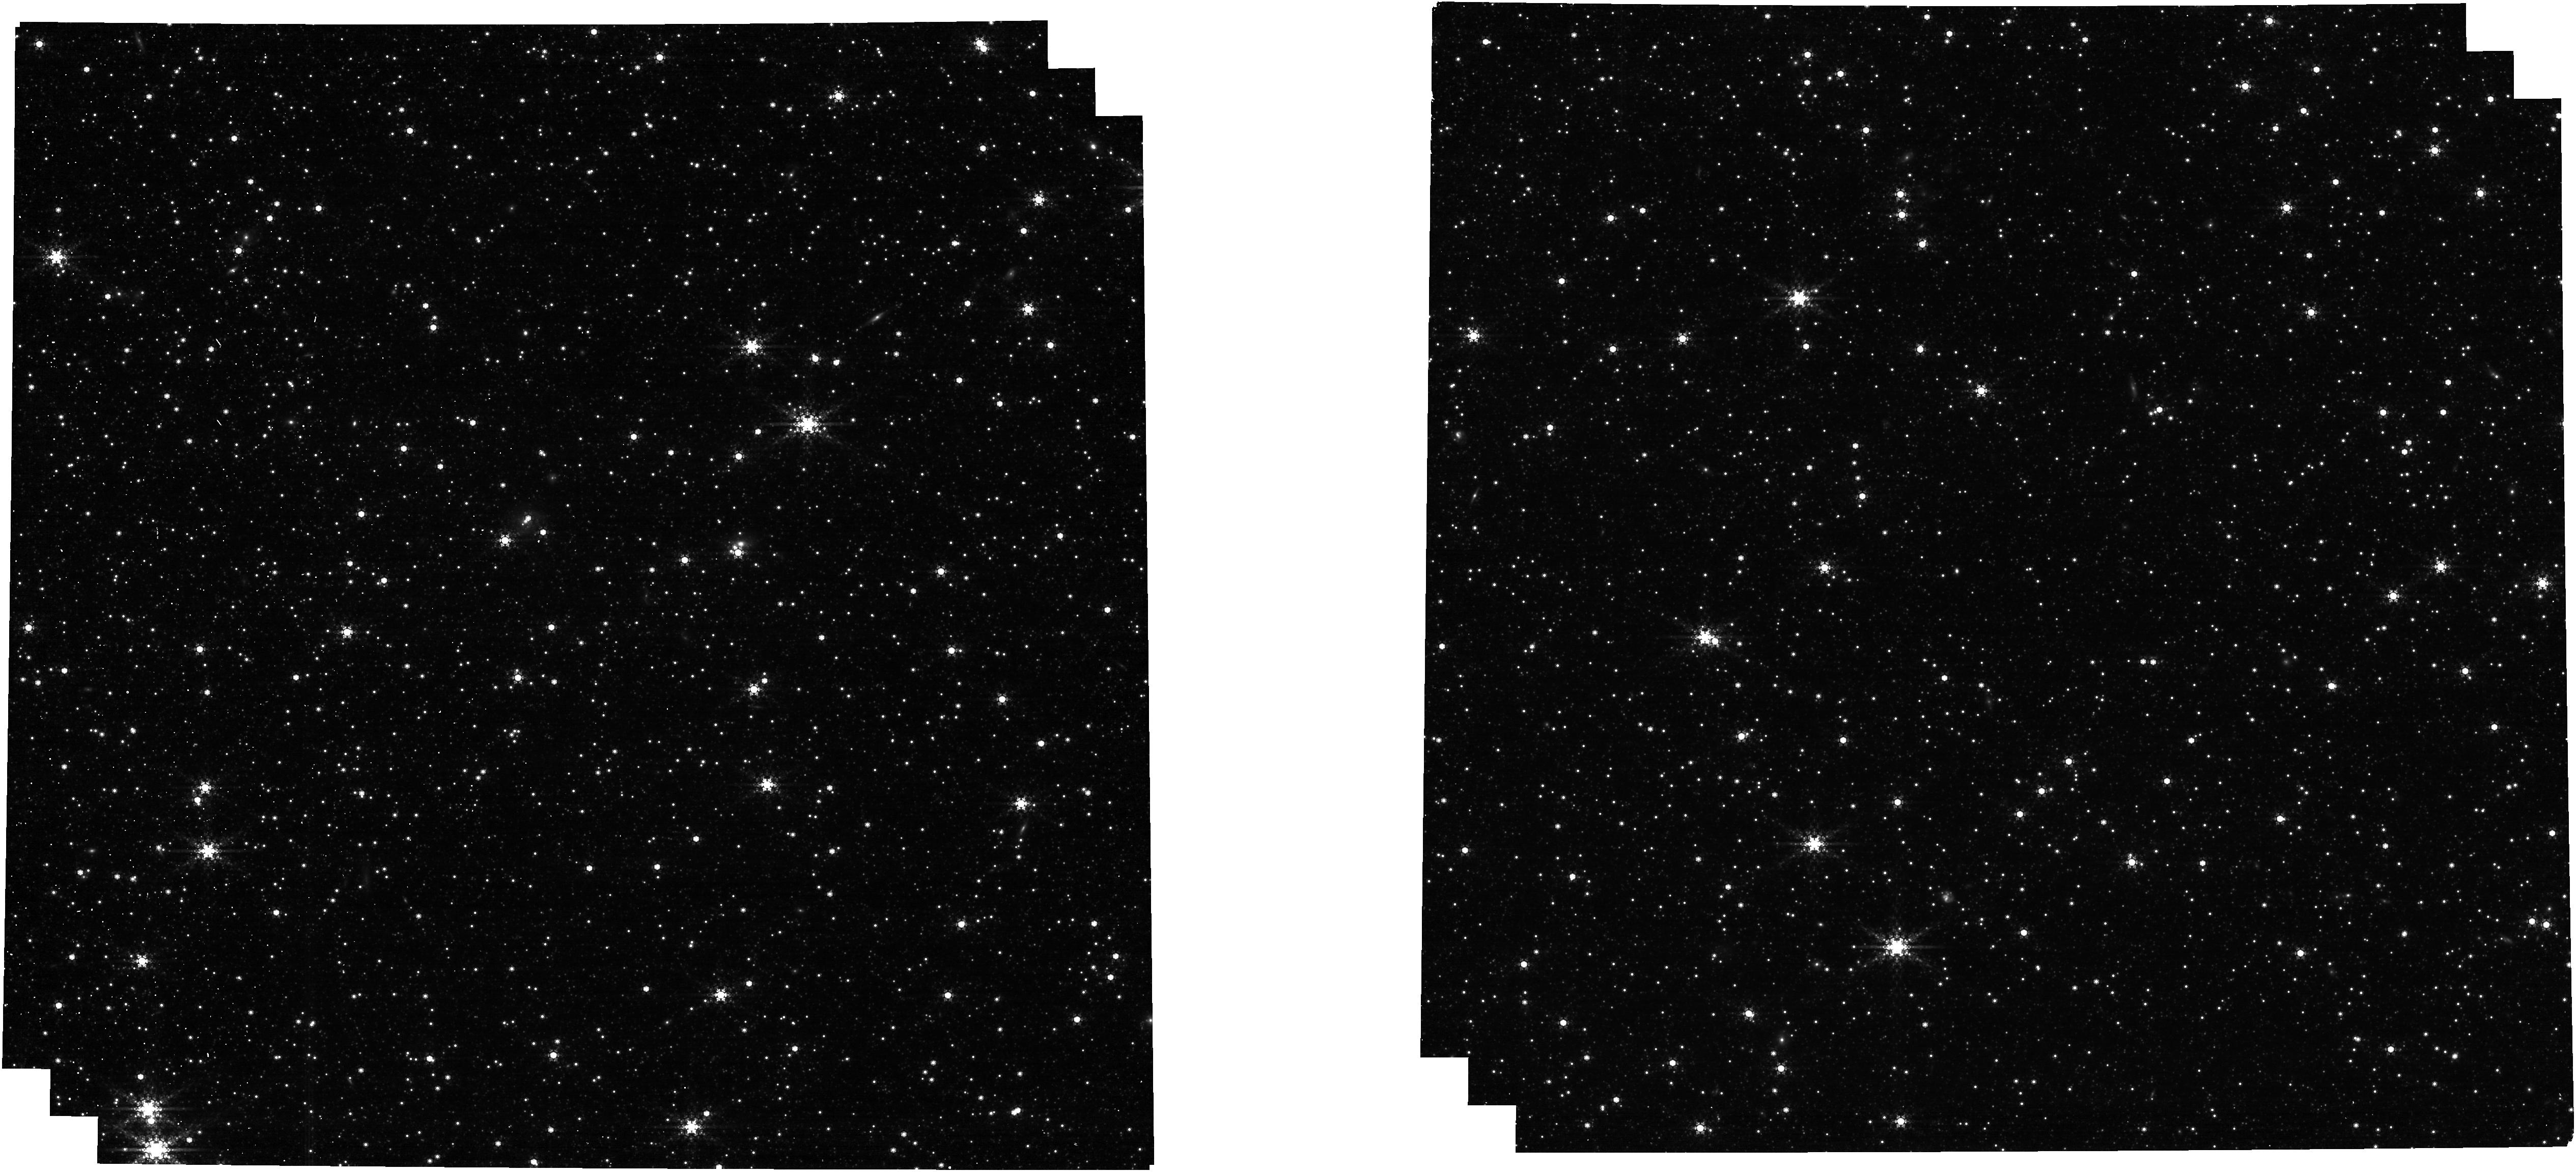
Target: LMC-ASTROMETRIC-FIELD. Instrument: NIRCAM. Filter: F480M. Exposure: 13 min. Observation ID: jw01473-o013_t002_nircam_clear-f480m

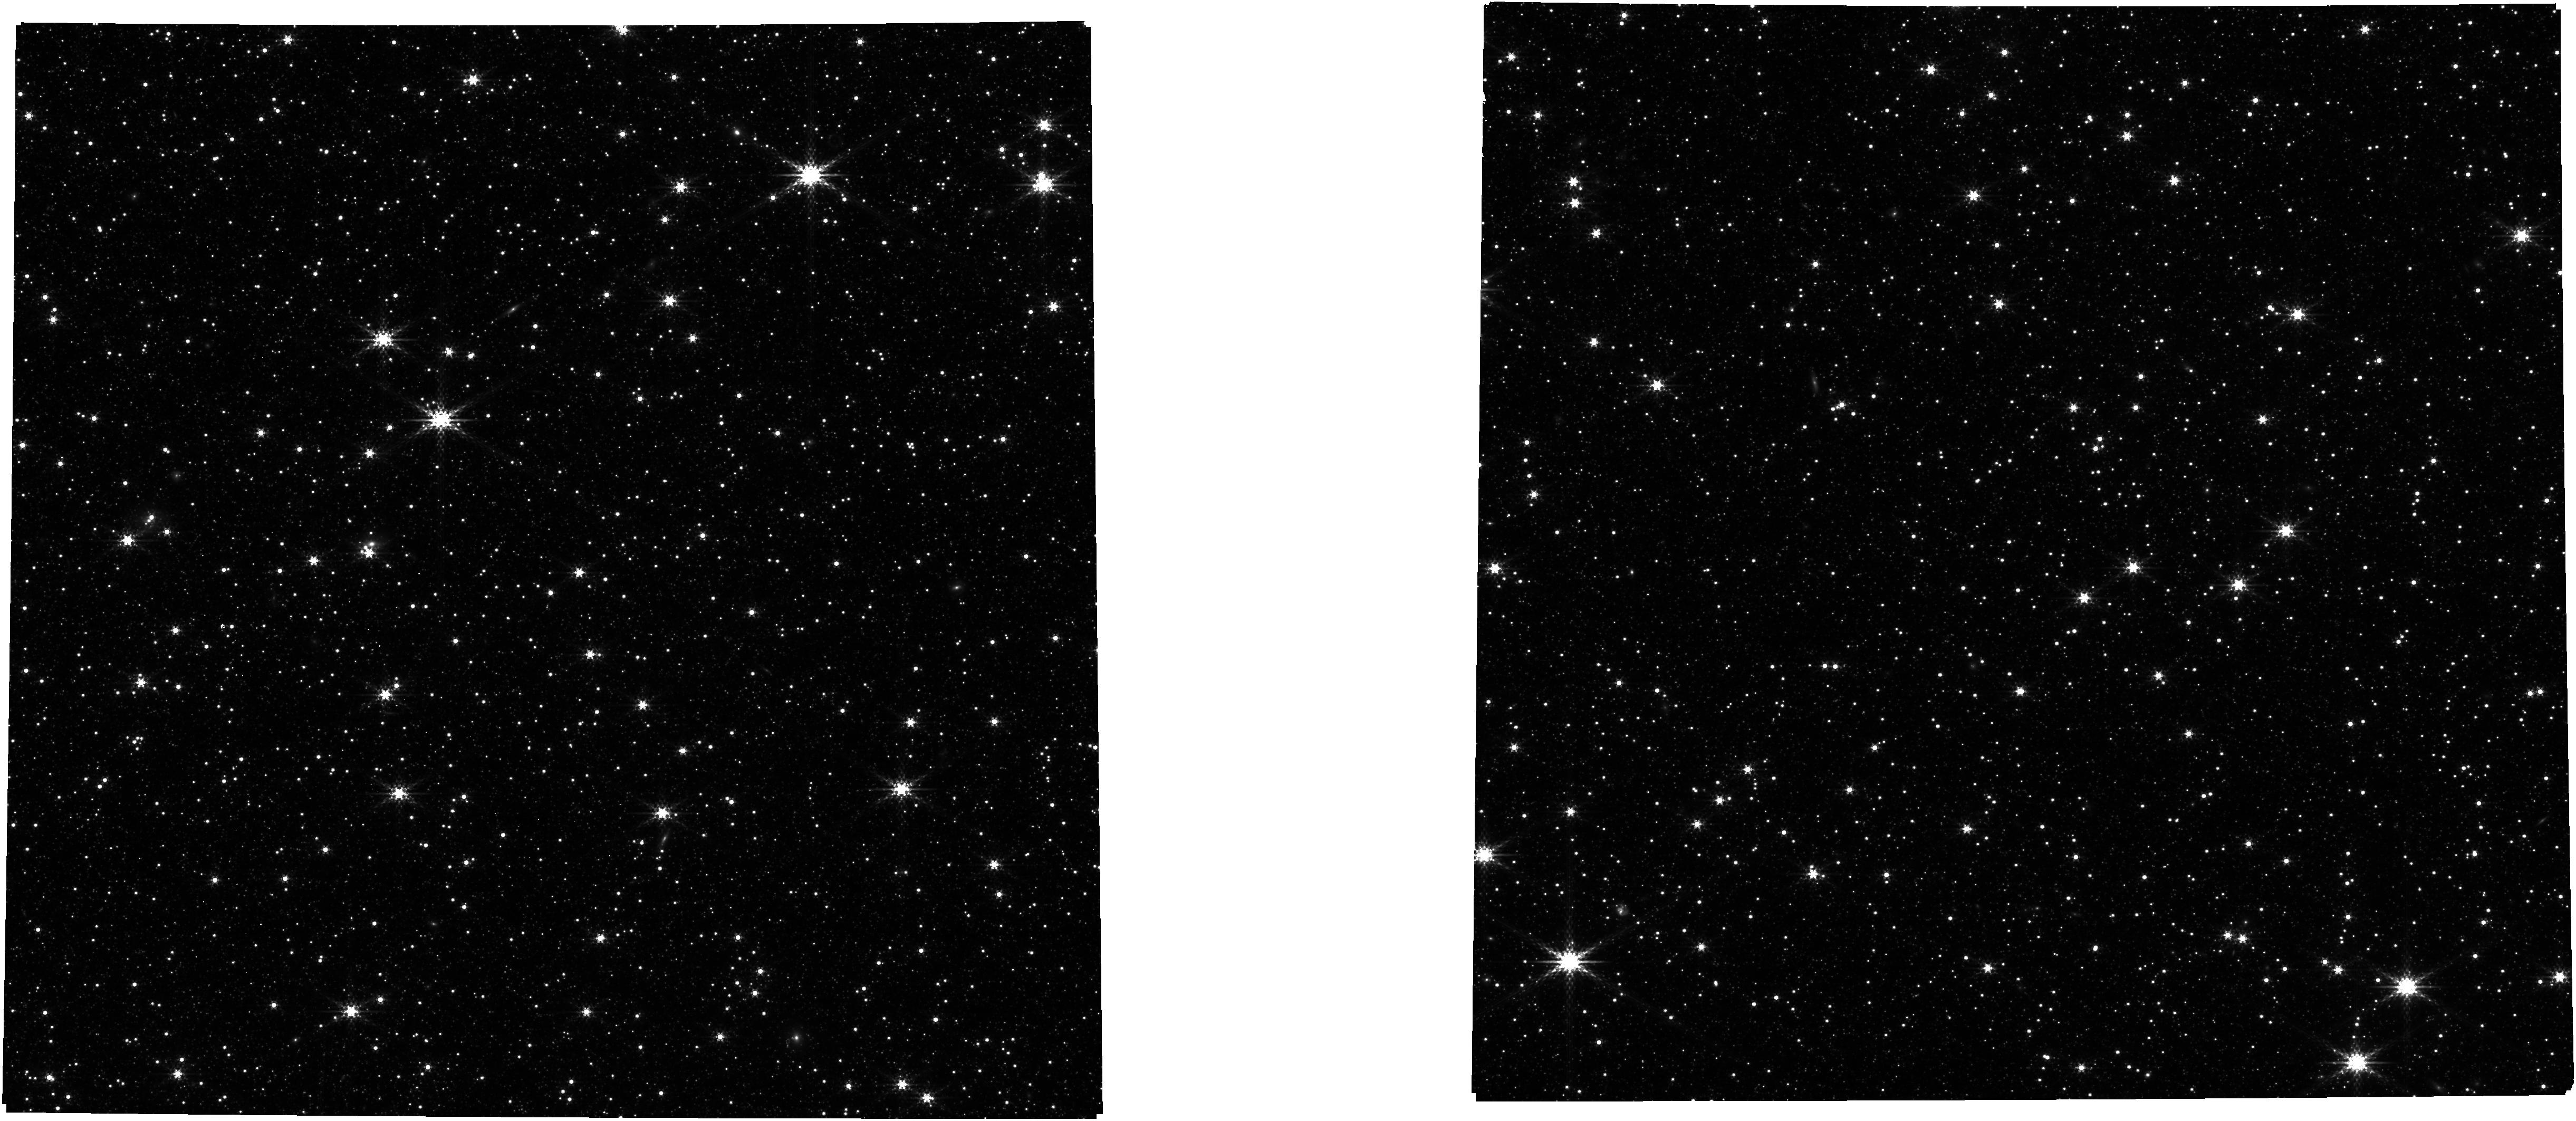
Target: LMC-ASTROMETRIC-FIELD. Instrument: NIRCAM. Filter: F335M. Exposure: 9 min. Observation ID: jw01473-o015_t002_nircam_clear-f335m

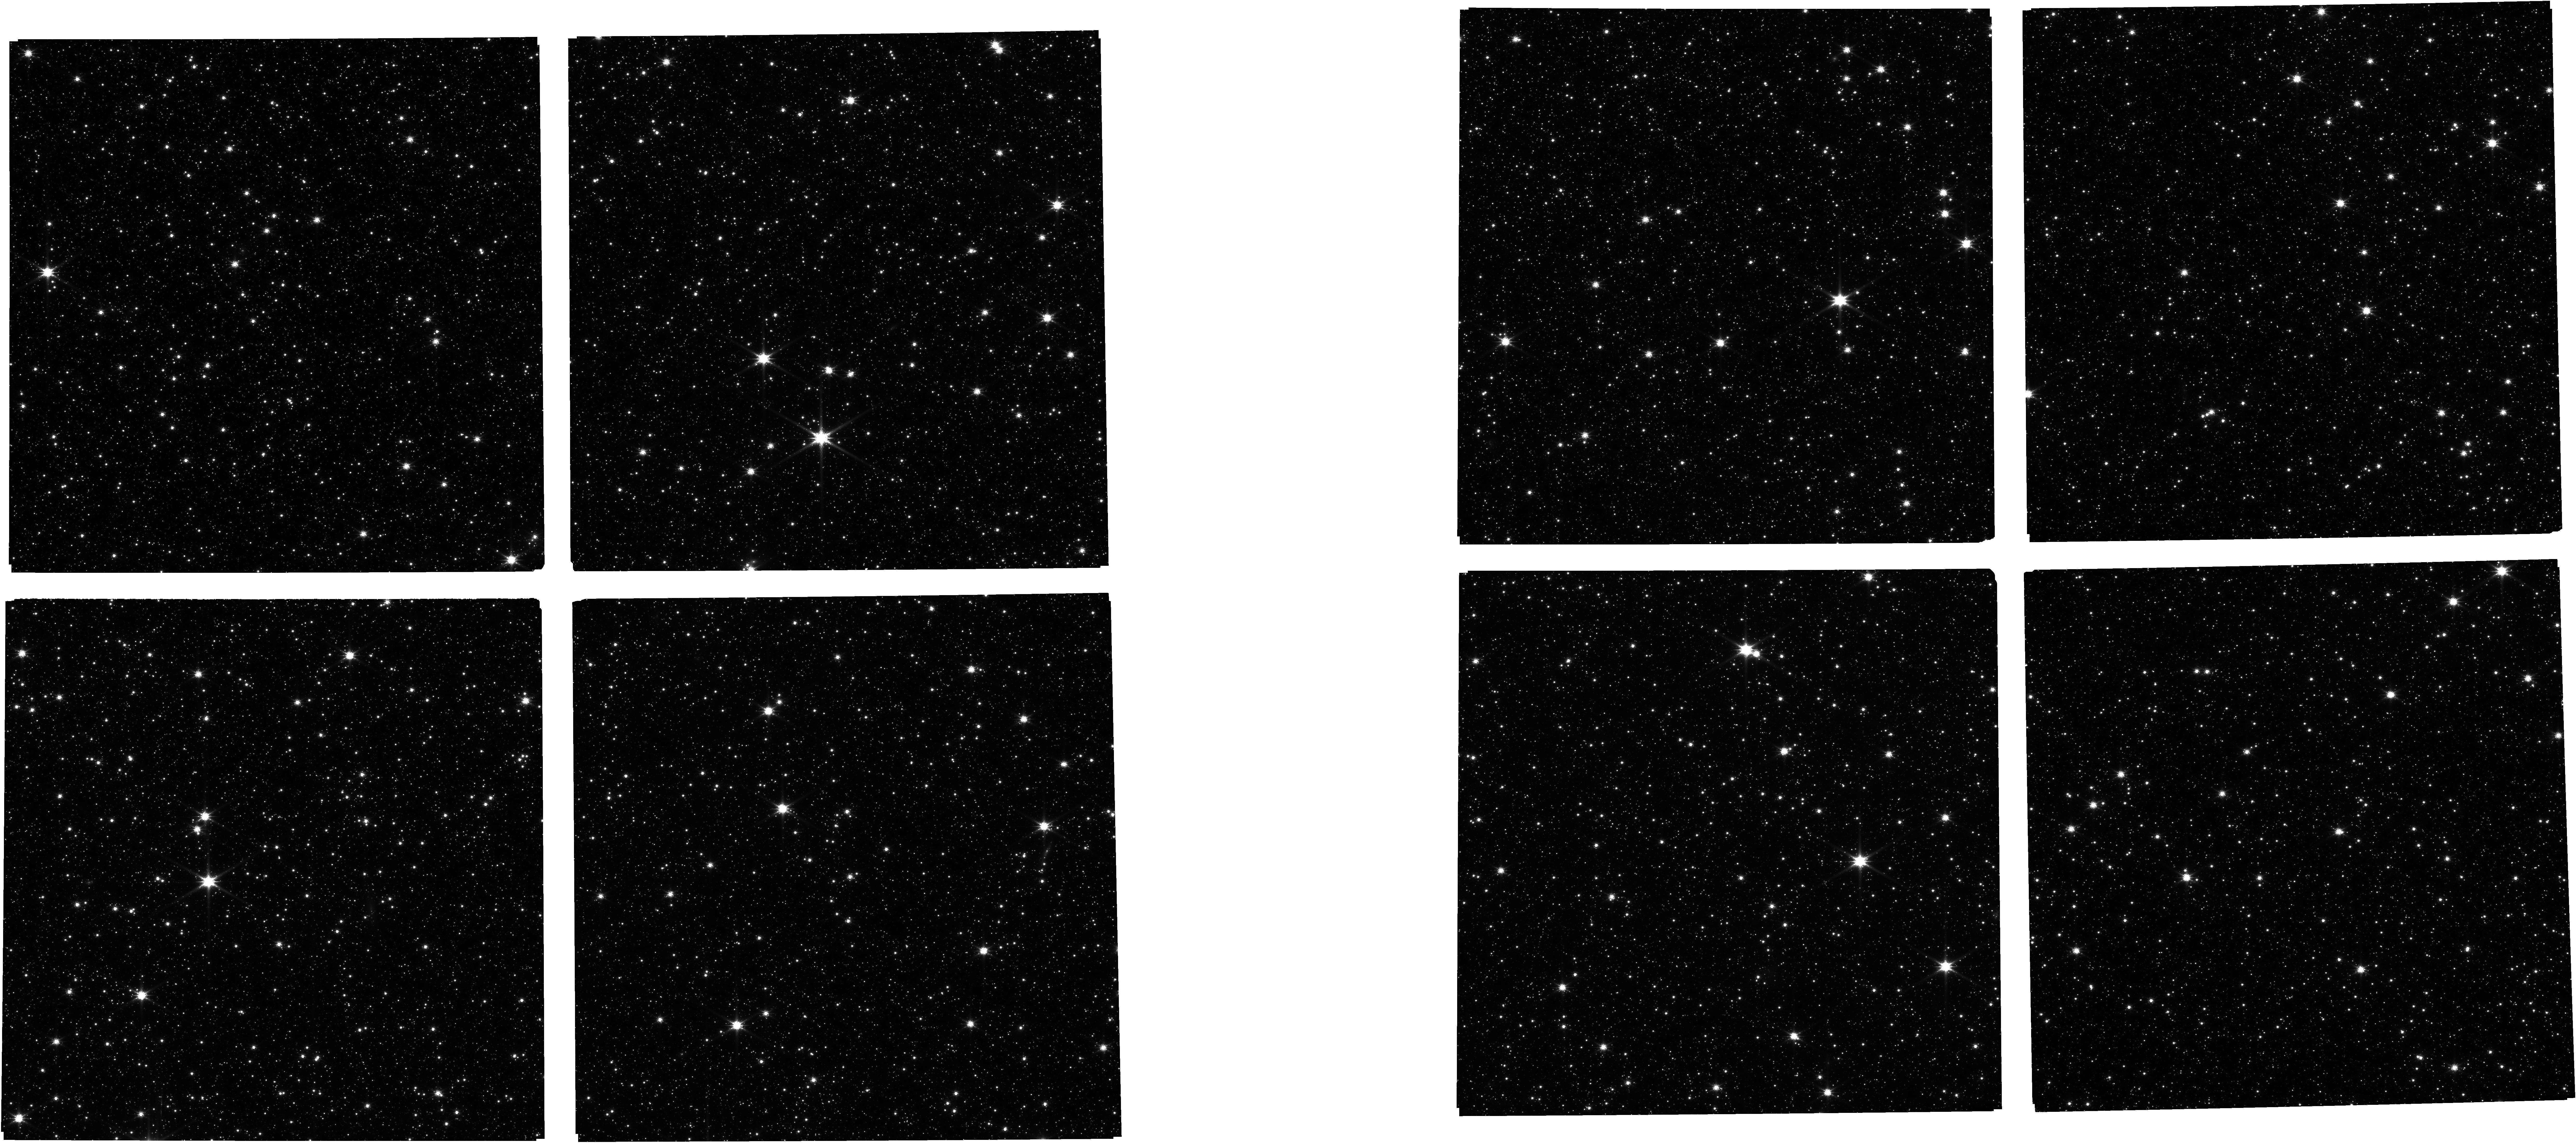
Target: LMC-ASTROMETRIC-FIELD. Instrument: NIRCAM. Filter: F115W. Exposure: 12 min. Observation ID: jw01473-o014_t002_nircam_clear-f115w

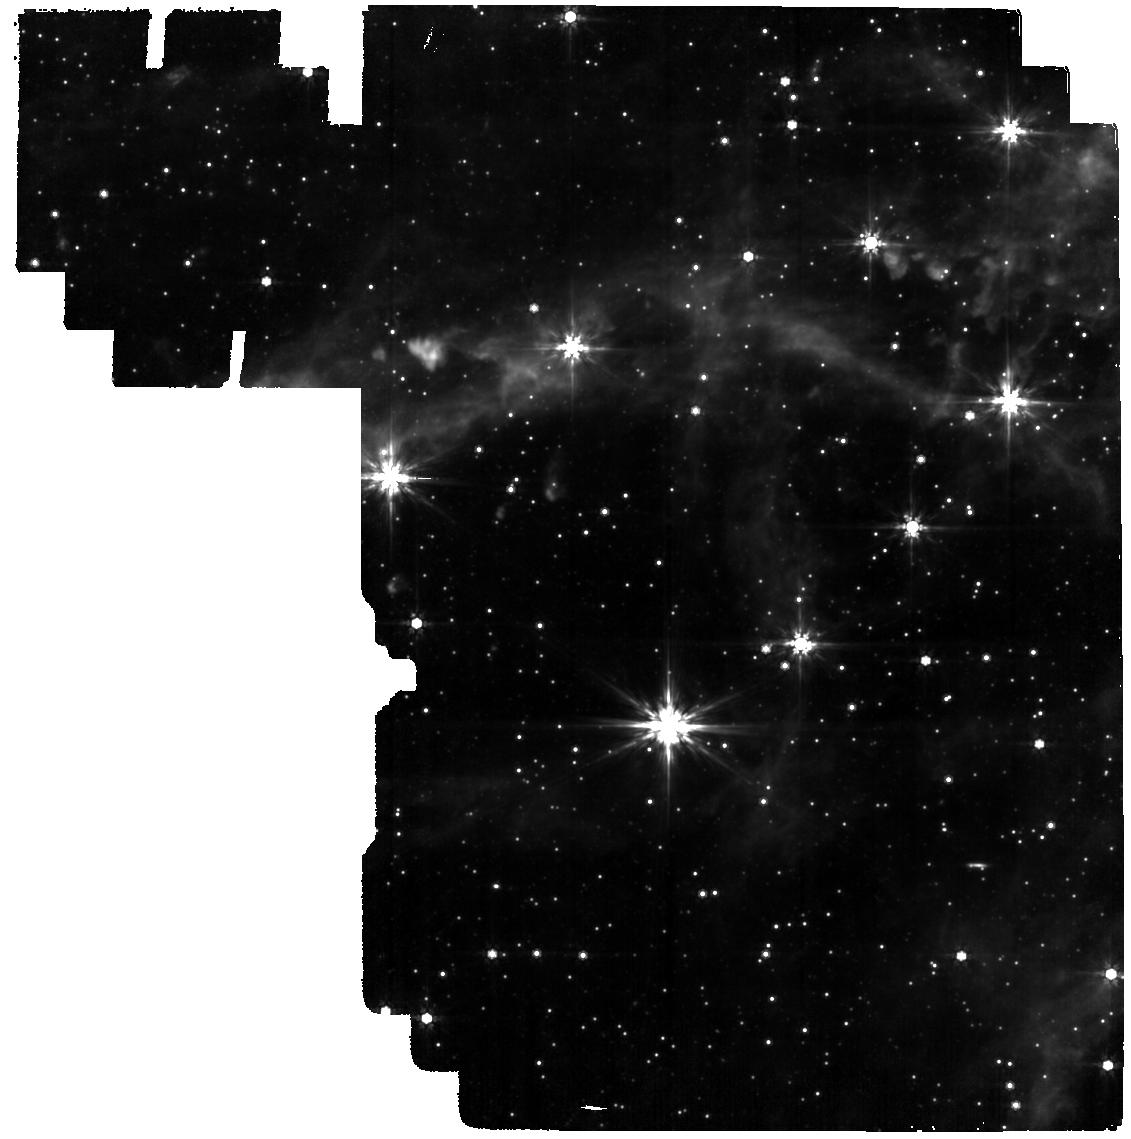
Target: LMC-ASTROMETRIC-FIELD. Instrument: MIRI. Filter: F770W. Exposure: 12 min. Observation ID: jw01473-o013_t002_miri_f770w

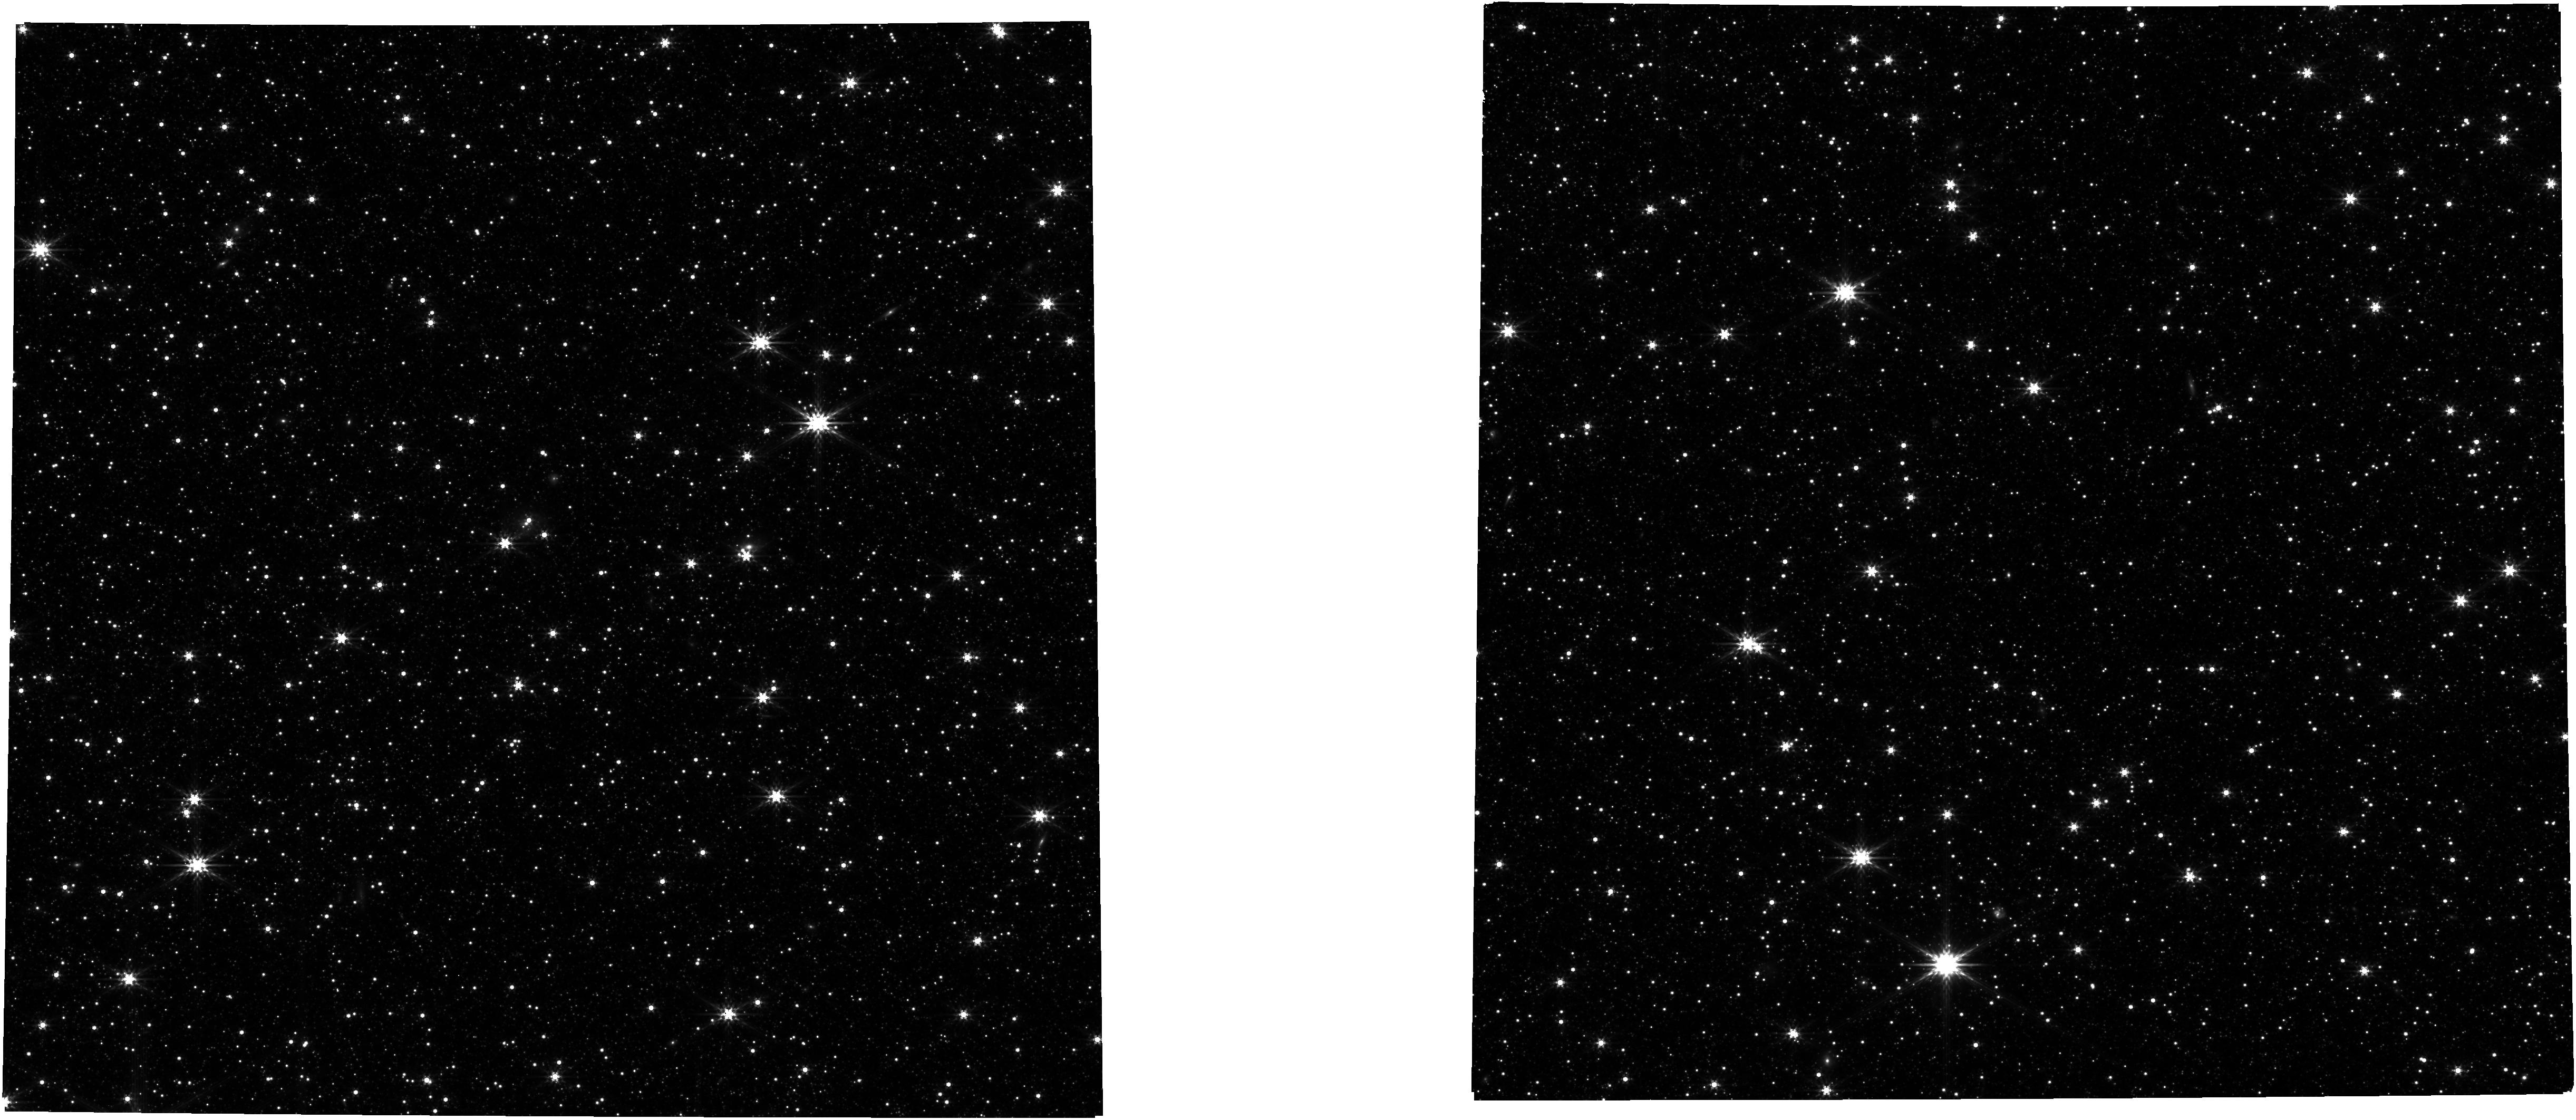
Target: LMC-ASTROMETRIC-FIELD. Instrument: NIRCAM. Filter: F356W. Exposure: 12 min. Observation ID: jw01473-o014_t002_nircam_clear-f356w

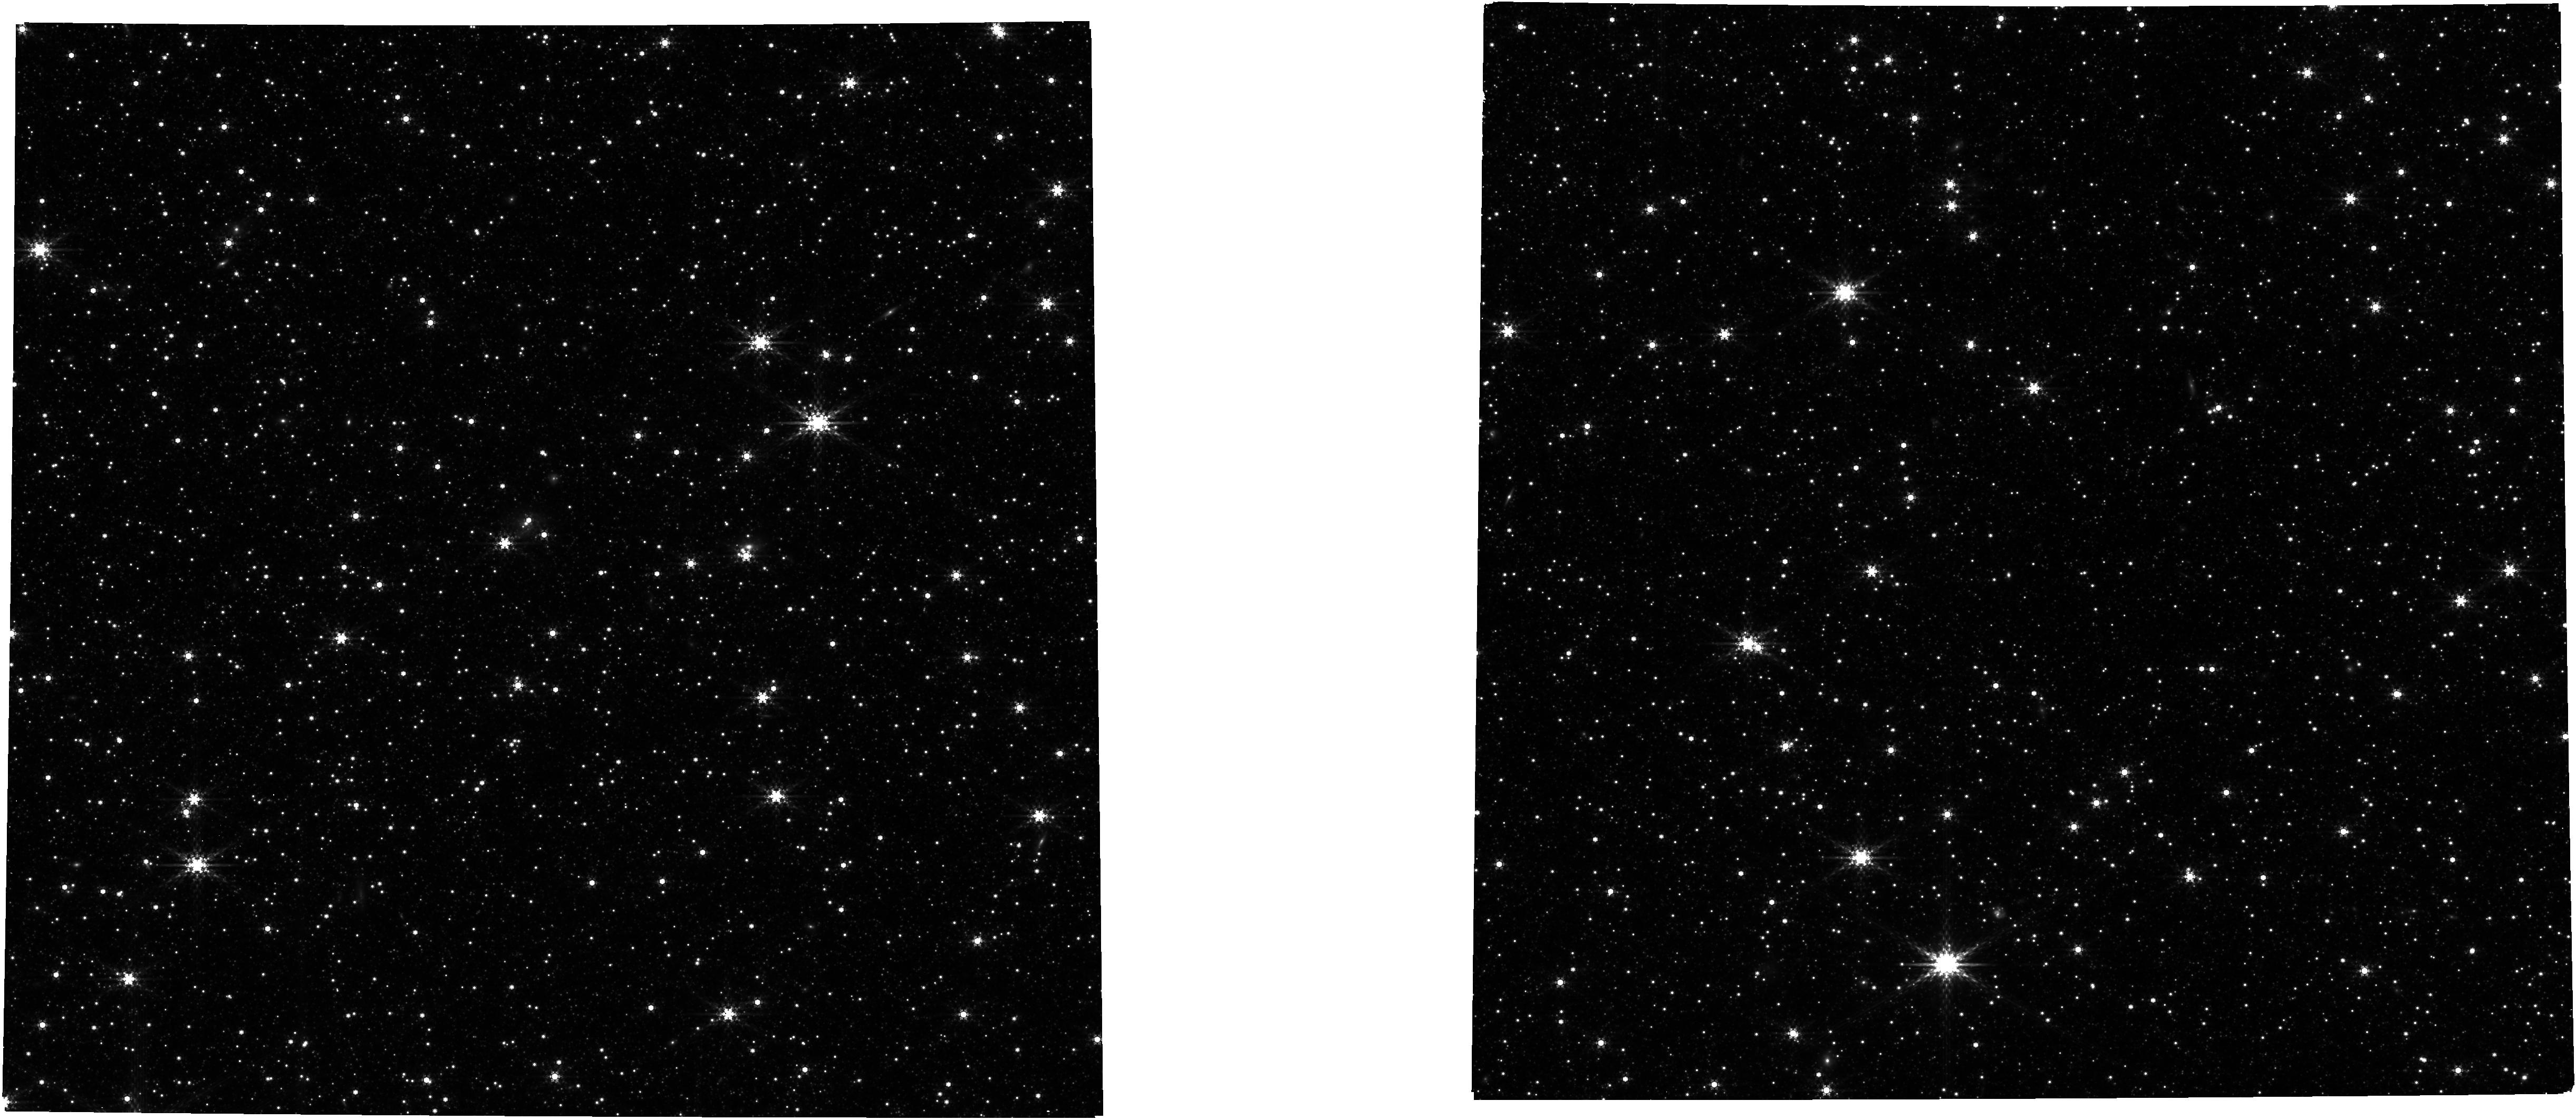
Target: LMC-ASTROMETRIC-FIELD. Instrument: NIRCAM. Filter: F410M. Exposure: 12 min. Observation ID: jw01473-o014_t002_nircam_clear-f410m

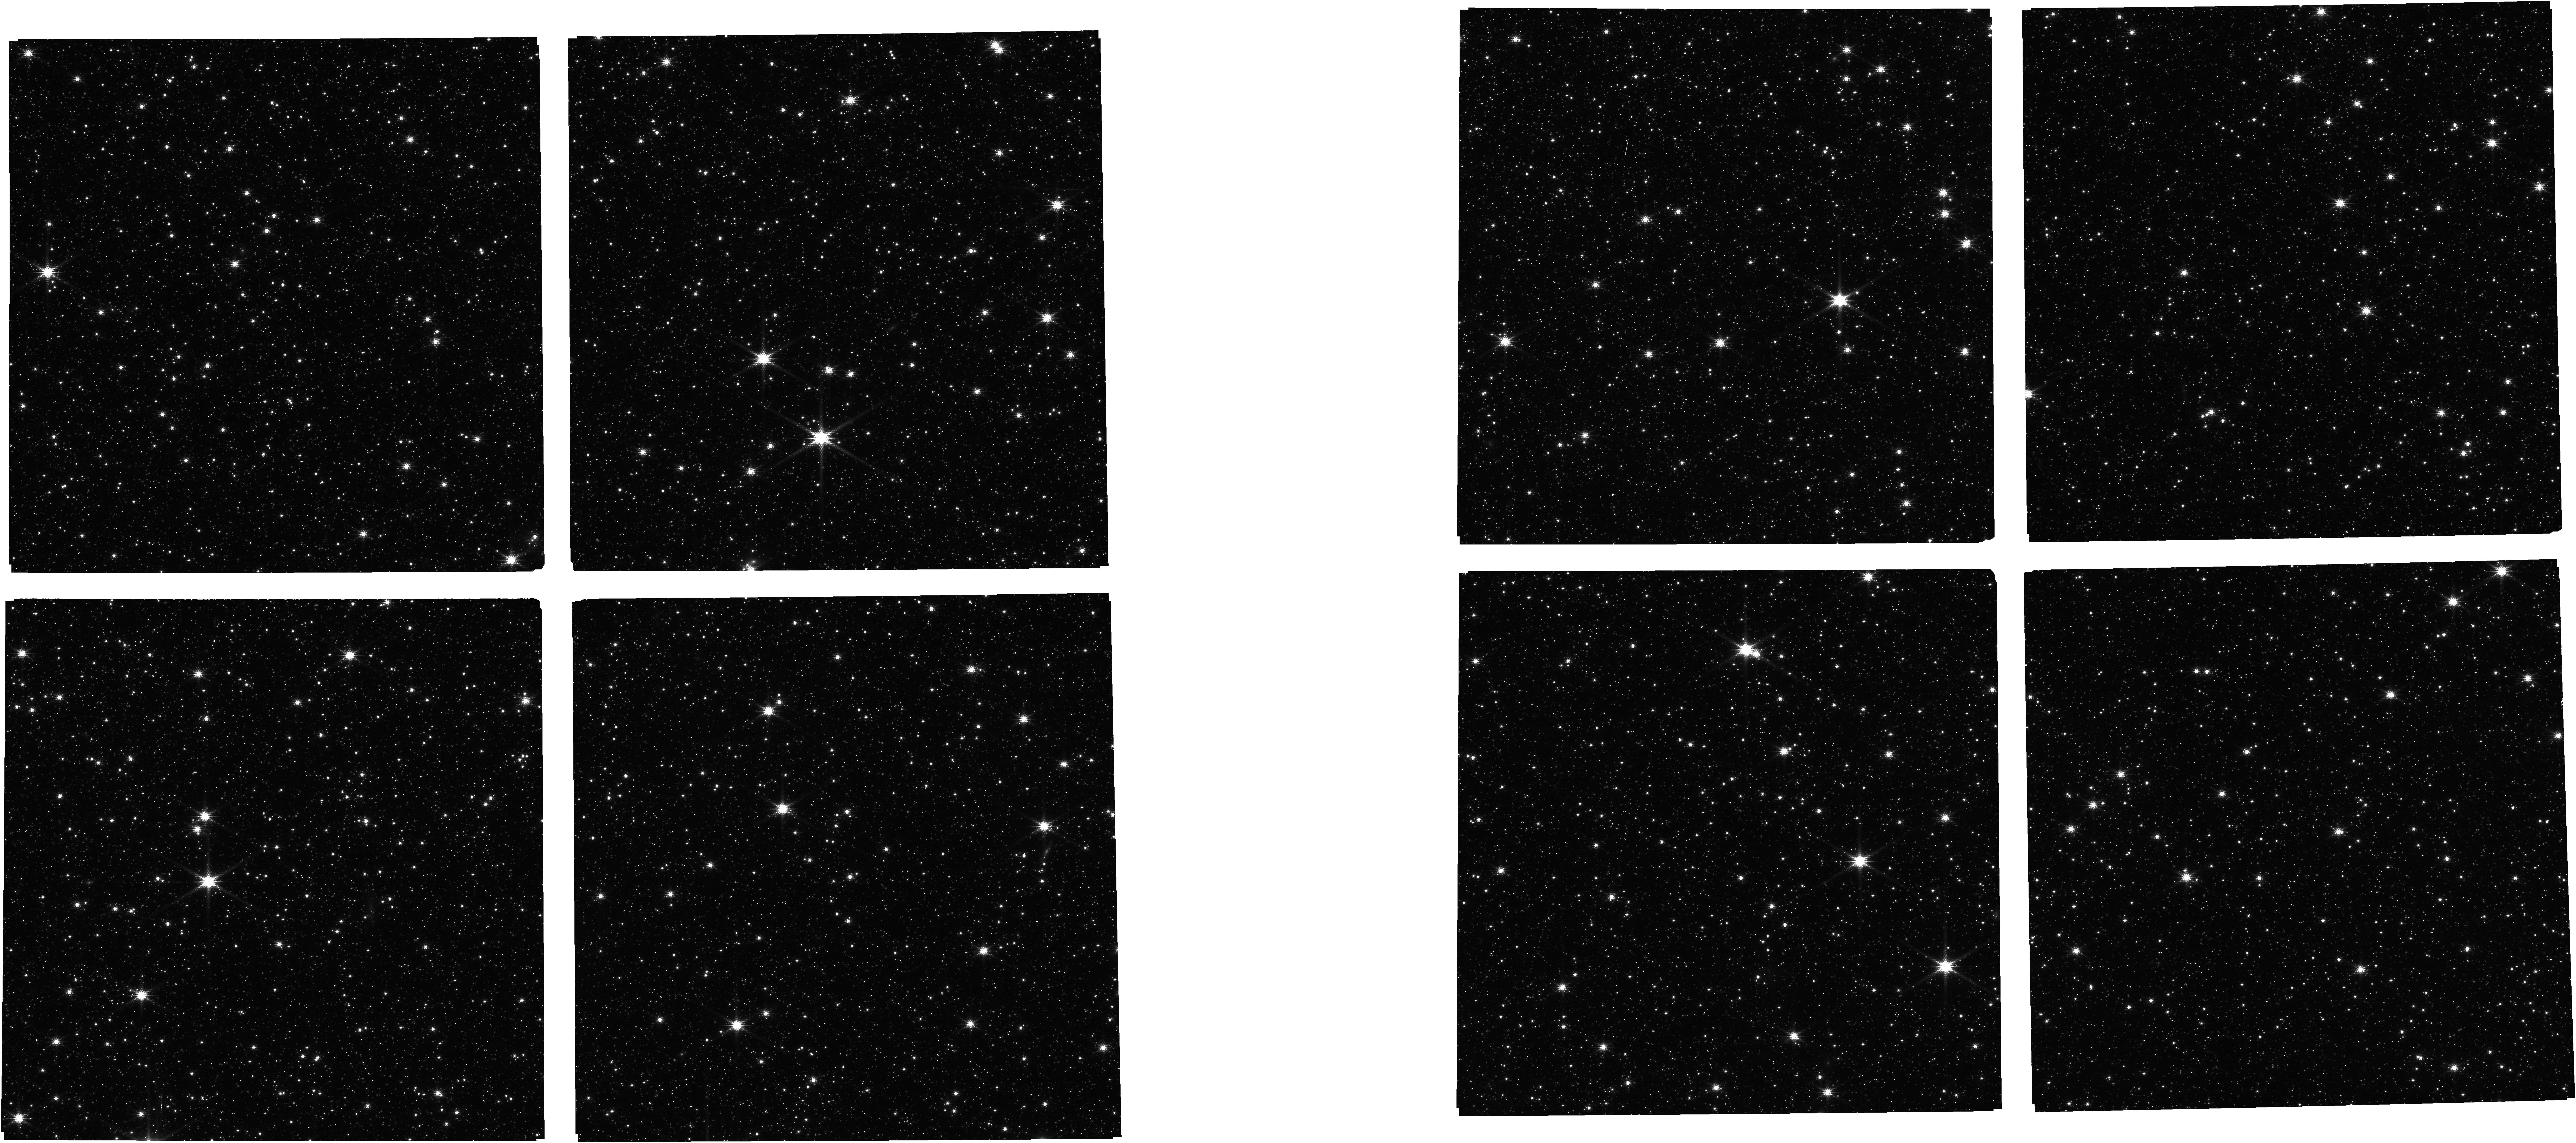
Target: LMC-ASTROMETRIC-FIELD. Instrument: NIRCAM. Filter: F140M. Exposure: 12 min. Observation ID: jw01473-o014_t002_nircam_clear-f140m

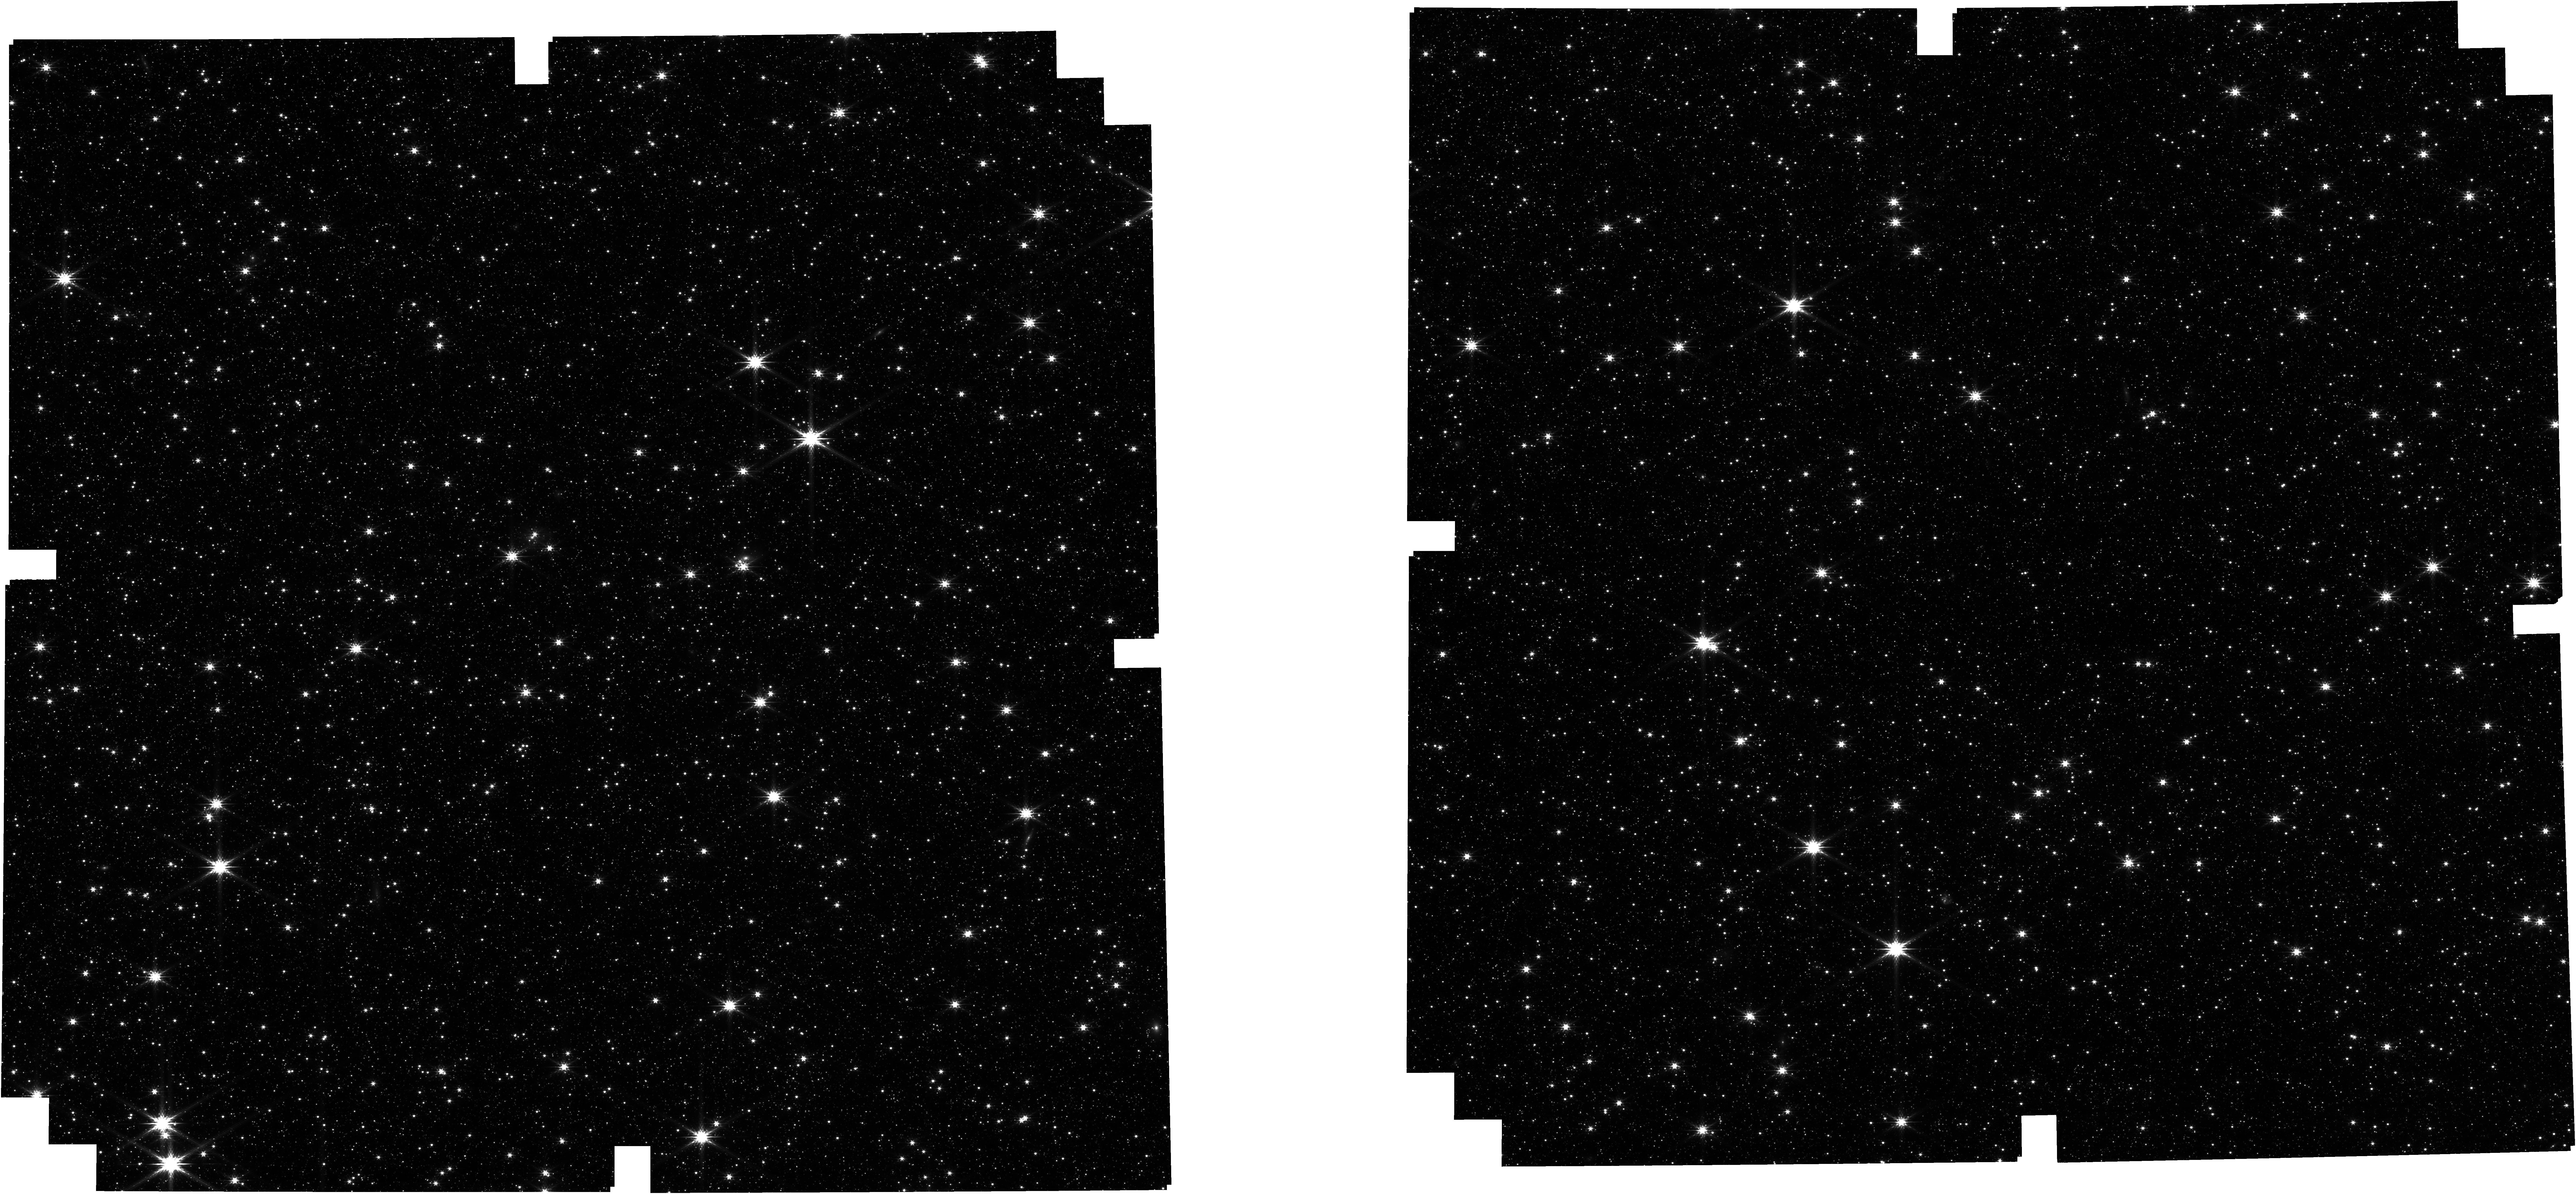
Target: LMC-ASTROMETRIC-FIELD. Instrument: NIRCAM. Filter: F200W. Exposure: 13 min. Observation ID: jw01473-o013_t002_nircam_clear-f200w

OTE-28.3: PSF check 3 (PI: Perrin, Marshall)

Examine the PSF quality across all SI fields of view, just after the completion of OTE alignment. These observations are also designed as an engineering test that will exercise several instrument modes of interest, in particular to initial tests of parallel imaging in several modes. The selected set of NIRCam filters, when combined with those used in other programs such as NRC-21, should ensure all NRC medium and wide filters have calibration observations of the astrometric field. The MIRI filters prioritize the shorter wavelength ones which are most sensitive to observatory focus; these are also the filters used in prior OTE programs. The NIRISS filters likewise prioritize some of the shorter wavelengths.